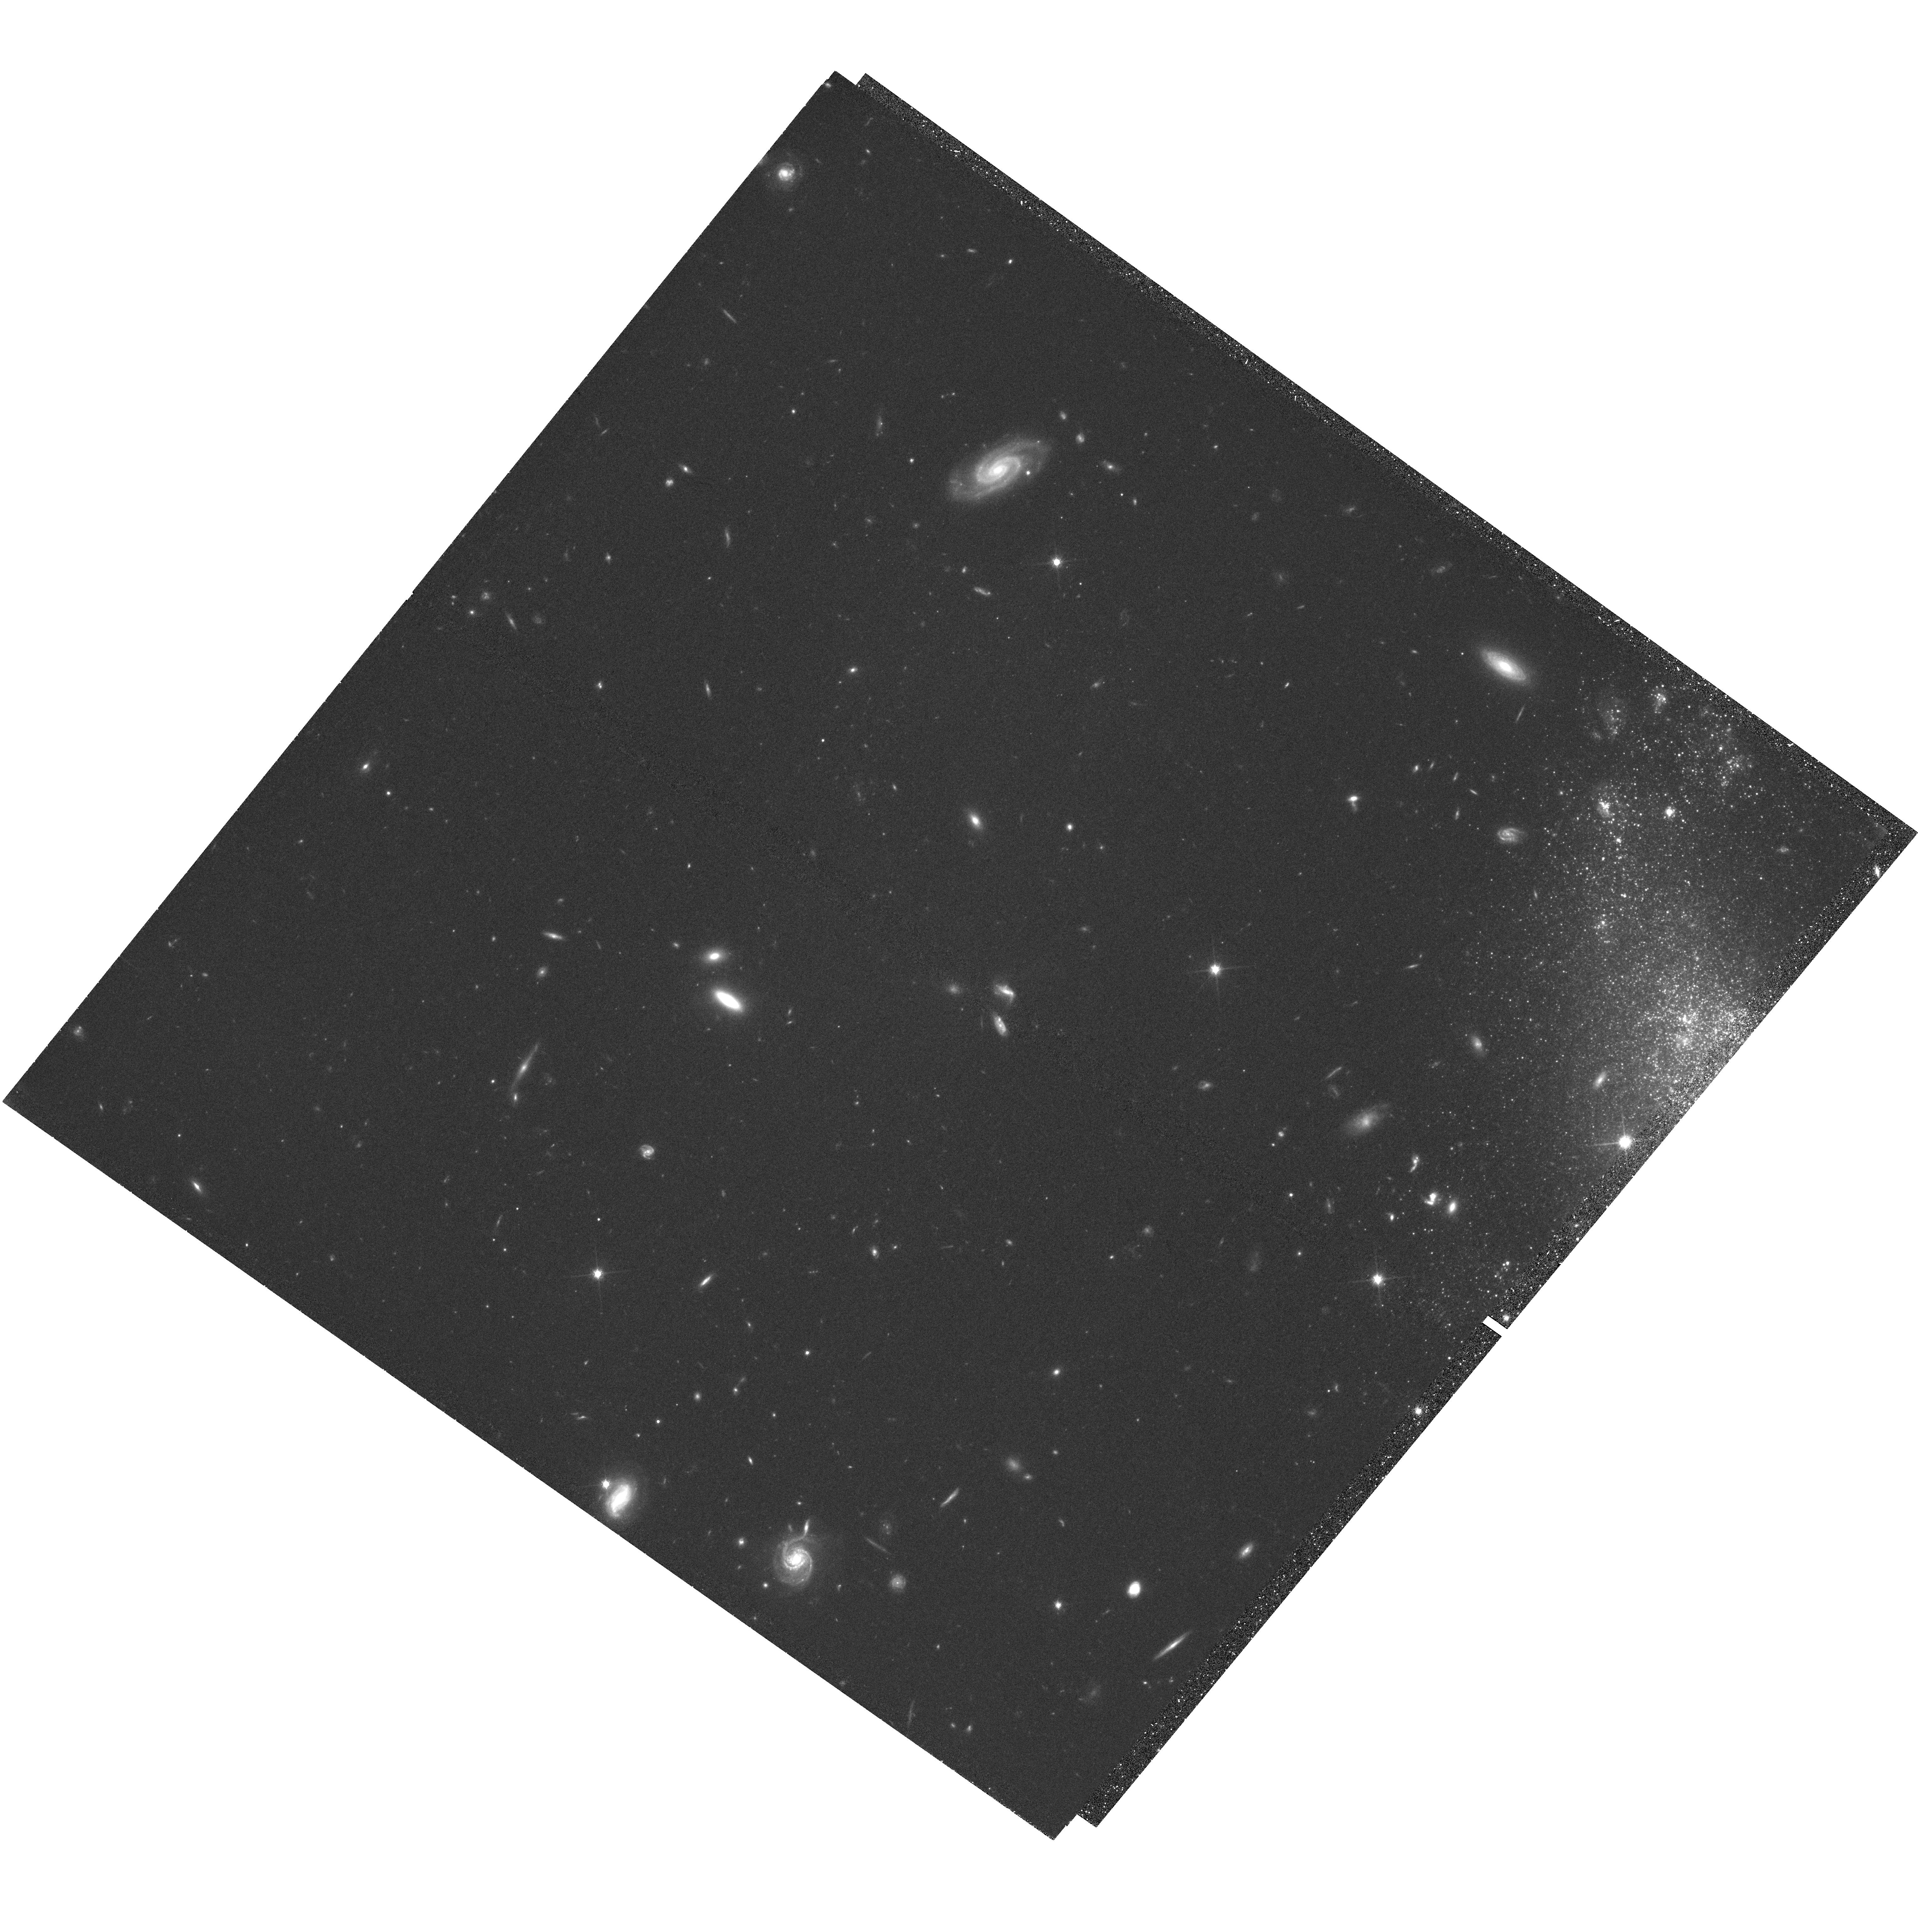
Target: UGC-5340
Instrument: WFC3/UVIS
Filter: F814W
Exposure: 2.2 h
Observation ID: hst_14716_02_wfc3_uvis_f814w_ida102

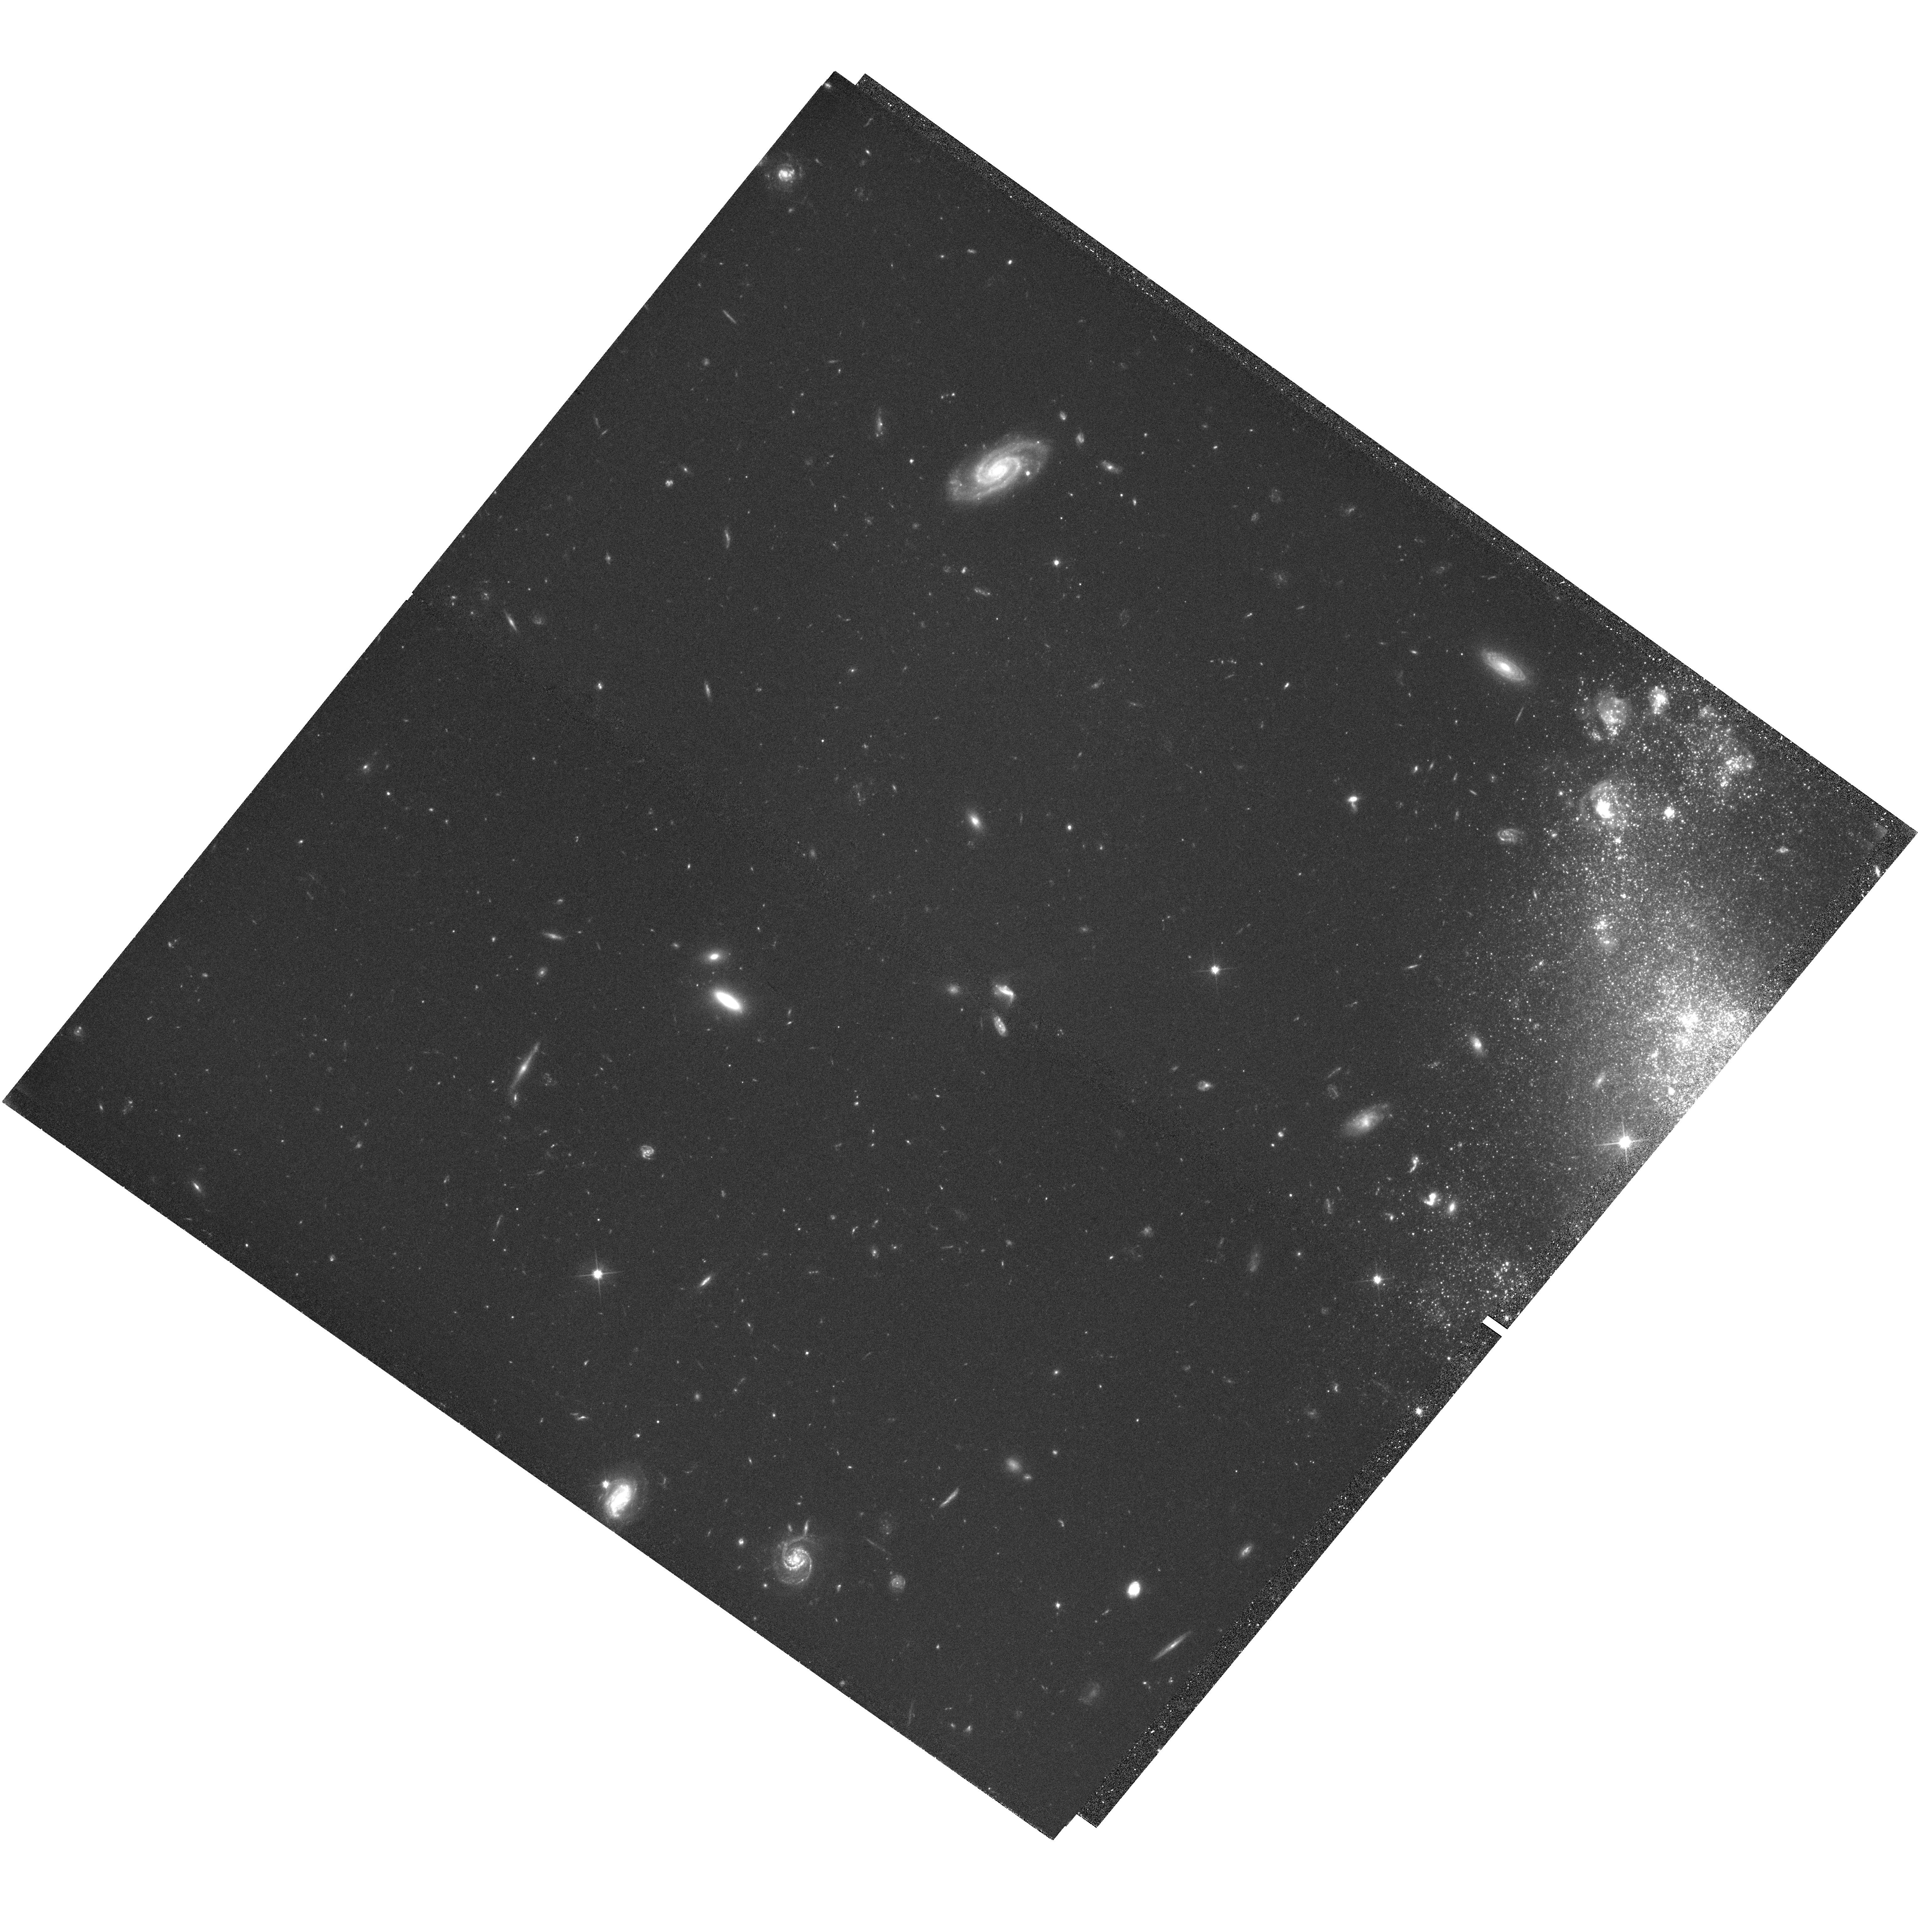
Target: UGC-5340
Instrument: WFC3/UVIS
Filter: F606W
Exposure: 2.2 h
Observation ID: hst_14716_01_wfc3_uvis_f606w_ida101

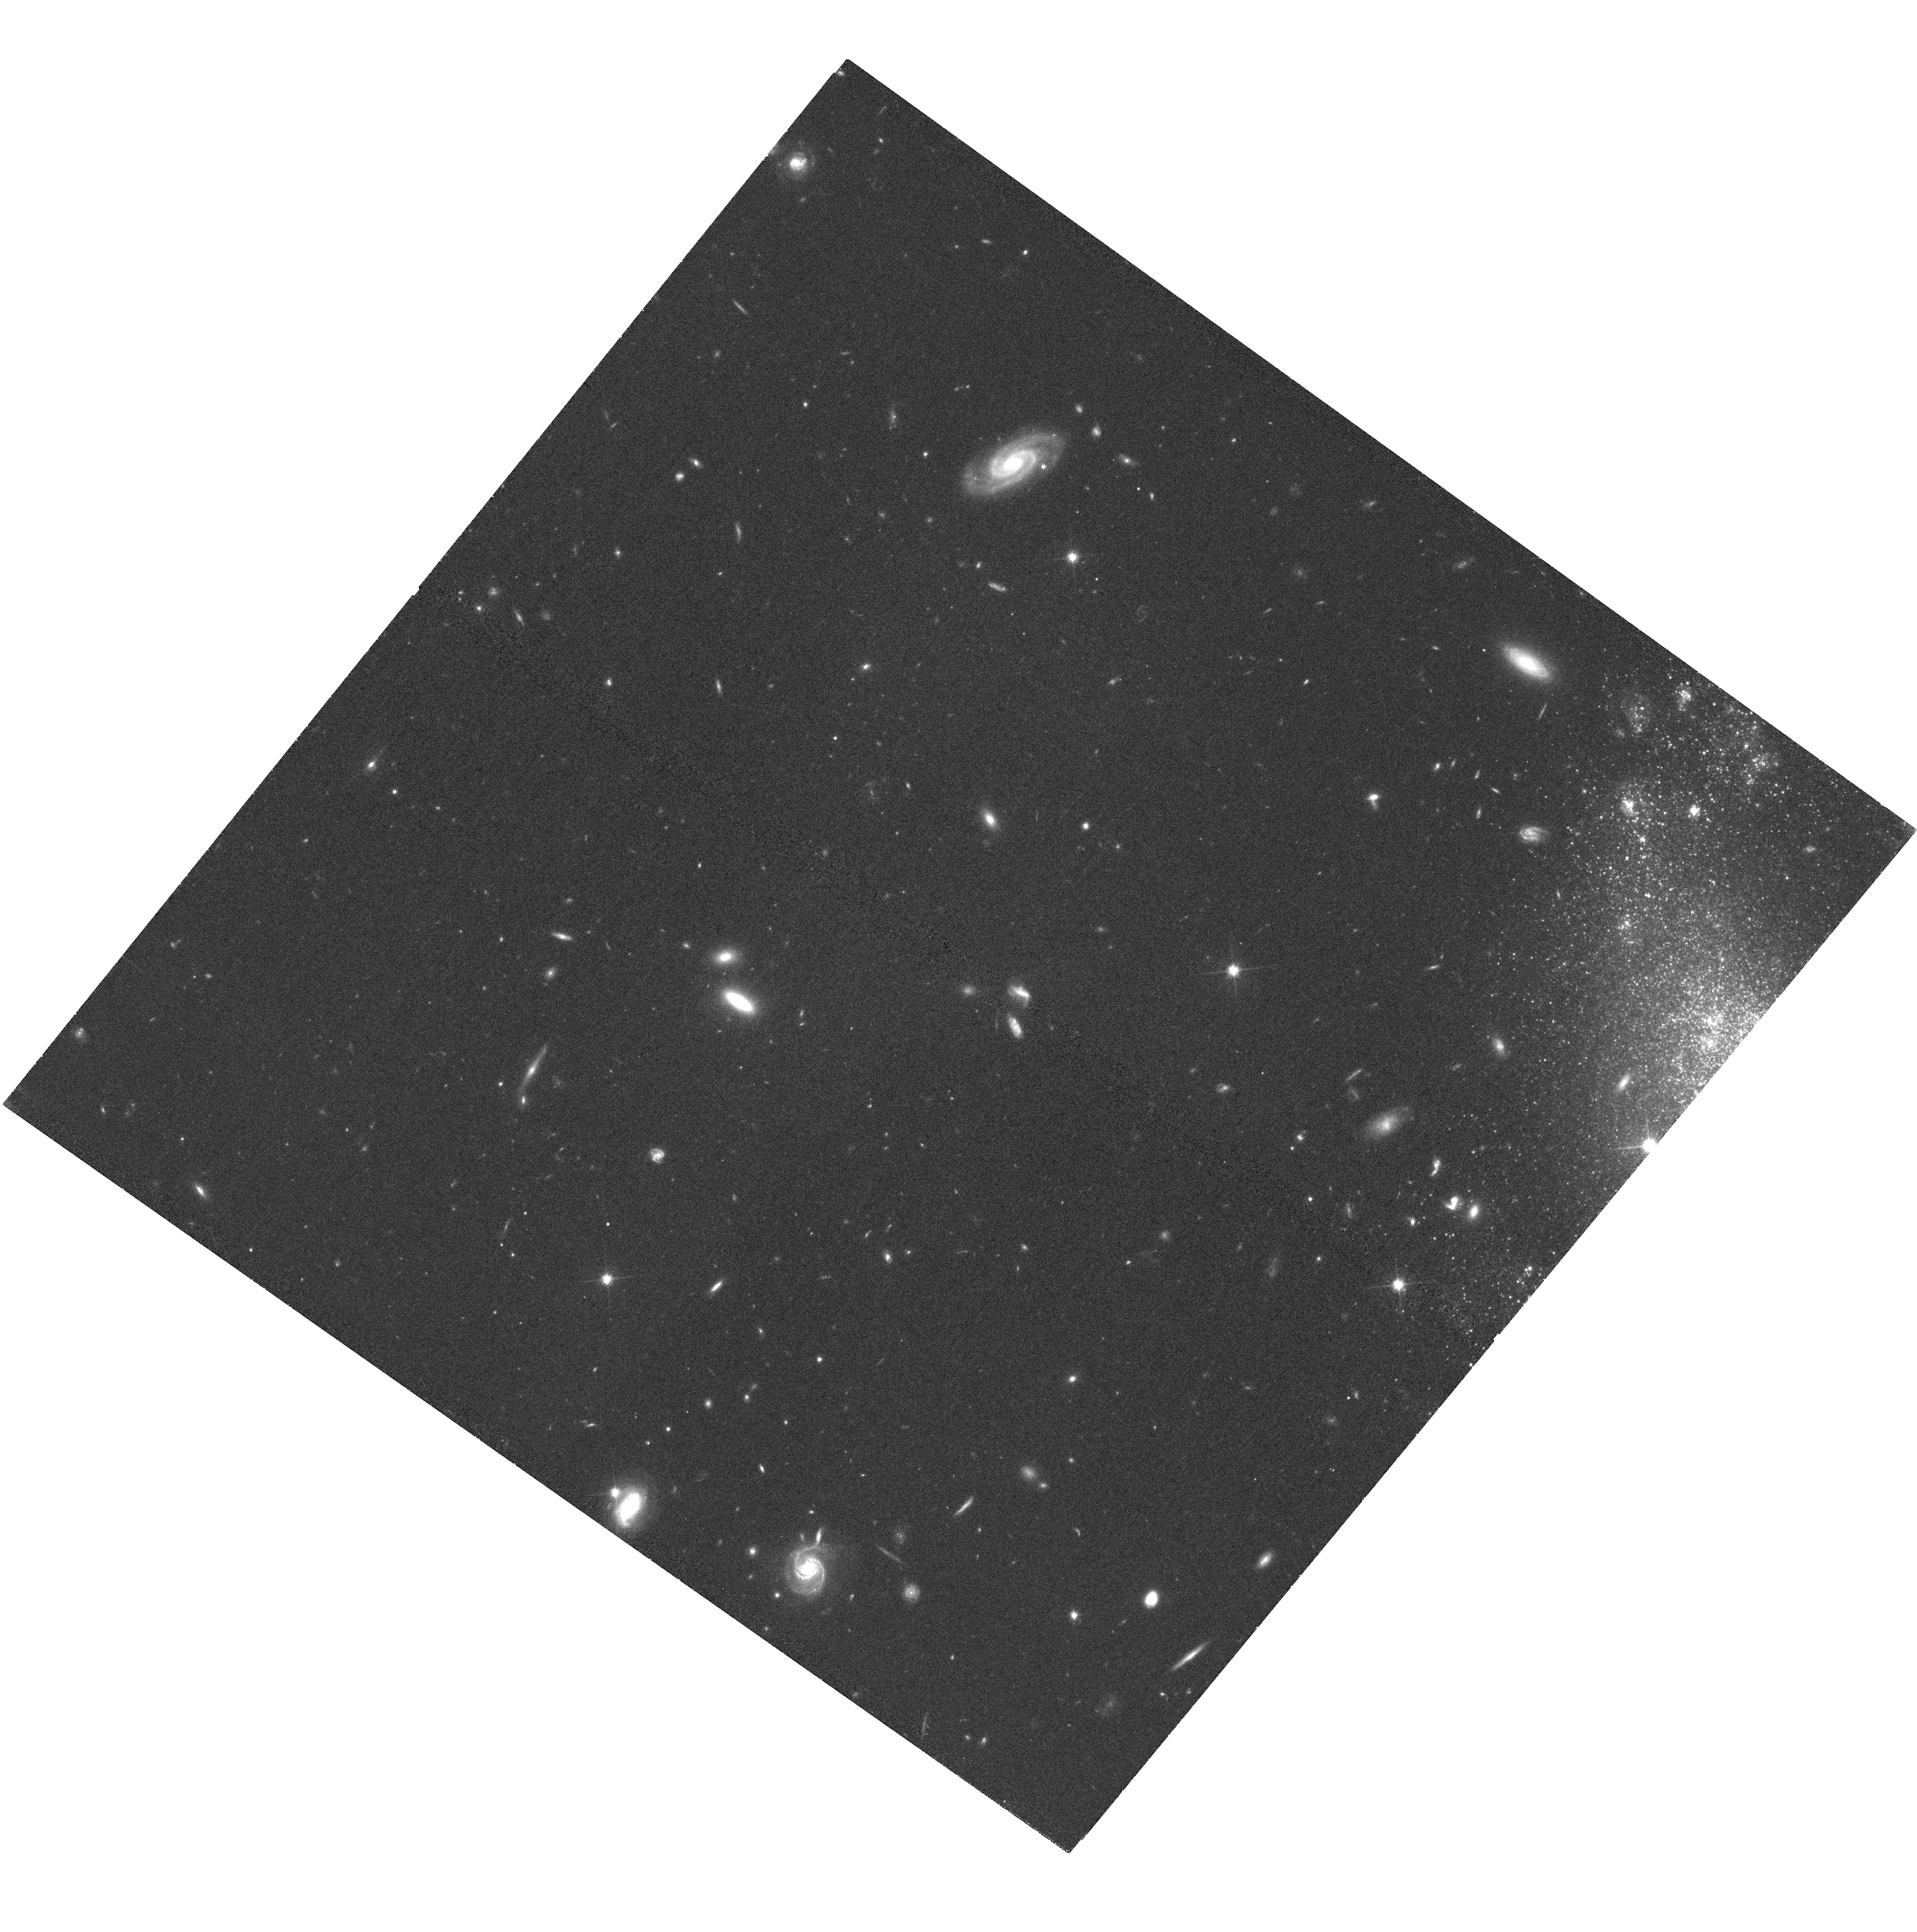
Target: UGC-5340
Instrument: WFC3/UVIS
Filter: F814W
Exposure: 1.4 h
Observation ID: hst_14716_04_wfc3_uvis_f814w_ida104

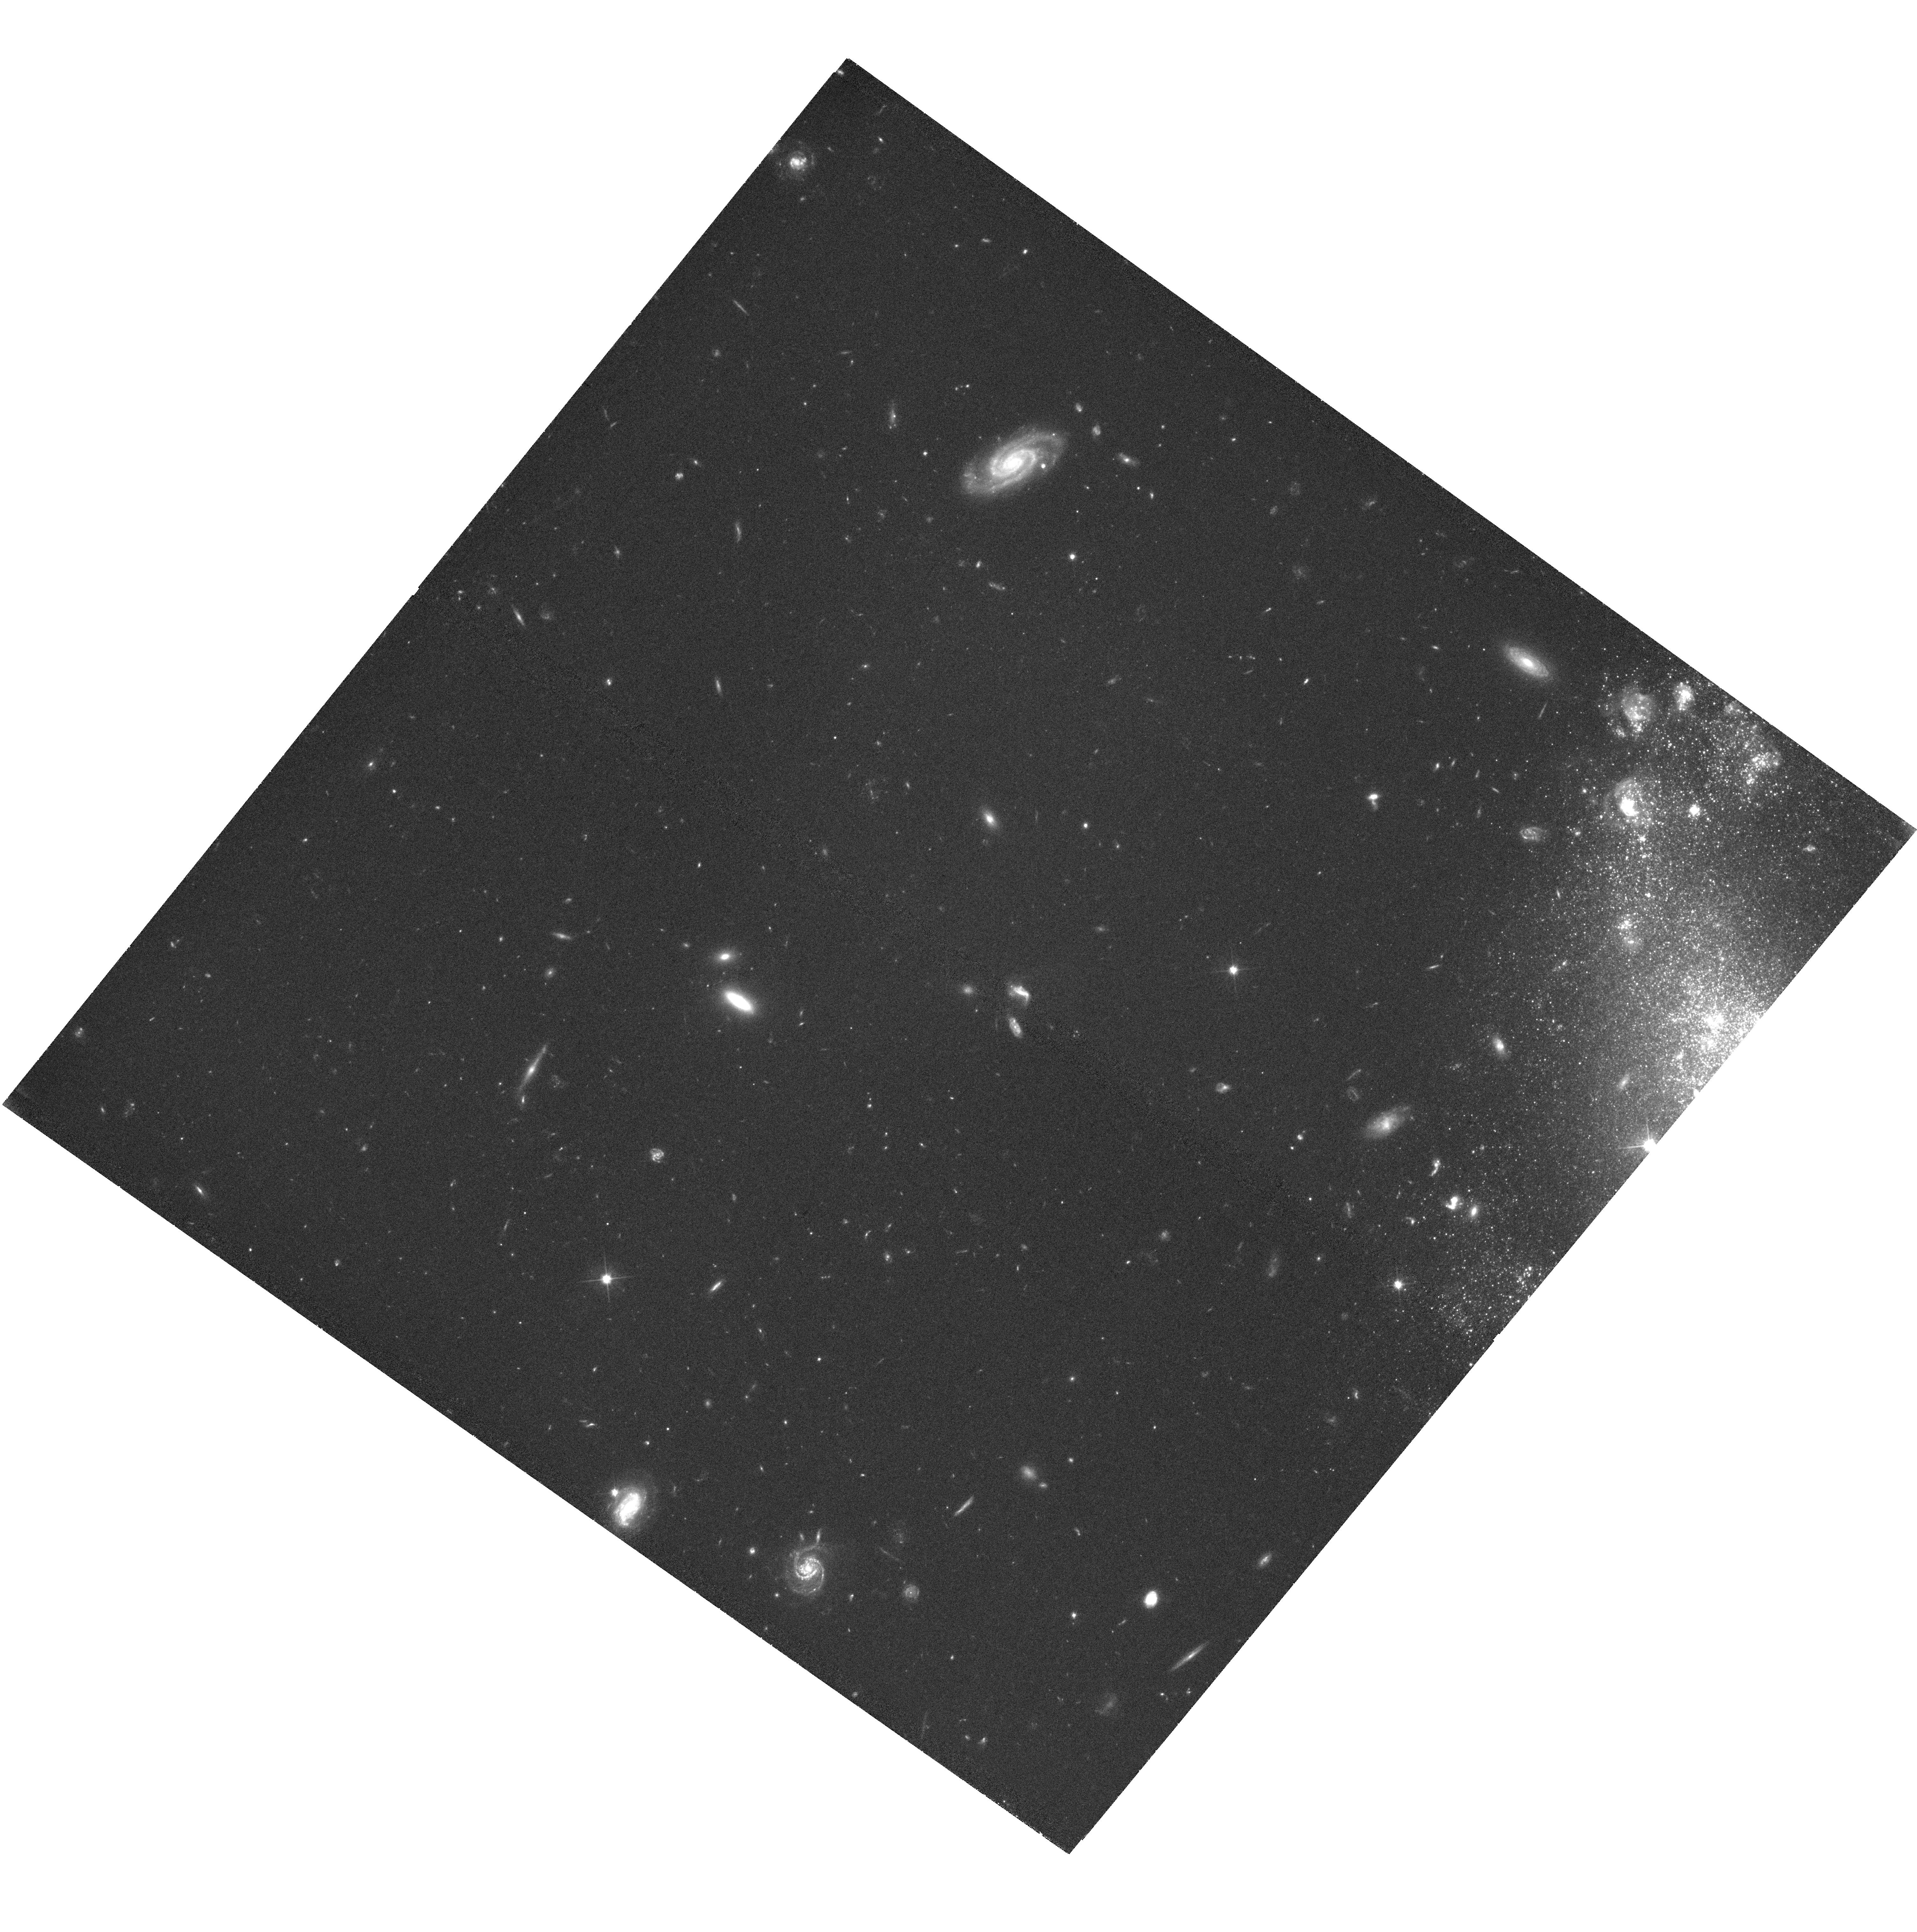
Target: UGC-5340
Instrument: WFC3/UVIS
Filter: F606W
Exposure: 1.4 h
Observation ID: hst_14716_03_wfc3_uvis_f606w_ida103

DDO 68: A flea with smaller fleas that on him prey (PI: Annibali, Francesca)

With the Large Binocular Cameras on the LBT, we have recently discovered a stellar stream apparently connected to DDO 68, one of the most metal-poor and isolated star-forming dwarf galaxies, with a stellar mass of only 10^8 solar masses. Here we propose HST/WFC3 follow-up imaging of the stream to accurately measure, map and characterize its individual stars, in order to: a) constrain its precise distance through the red giant branch tip, and confirm its physical association with DDO 68; and b) infer the evolution of its stellar population. At DDO 68' s distance of about 12 Mpc, only HST can resolve the stream into individual stars. We have previously obtained ACS imaging of DDO 68. Those data, which only capture a small portion of the stream, provide tentative evidence that it is indeed at the distance of the galaxy. We also used the previous ACS data to derive DDO 68' s star formation history, and combined the results with new N-body simulations which reproduce both DDO 68' s distorted morphology and the position of the stream. This analysis suggests that DDO 68 has cannibalized a ten times smaller companion. Our proposed observations will image the full extent of the stream, and are critical for not only understanding the true nature of this structure, but may also enable us to trace it further, beyond the extent apparent in the LBT data. DDO 68 will be the least massive dwarf galaxy with direct evidence for accretion of a satellite thus far if confirmed with the proposed observations. This study will be extremely important to test the self-similarity of the hierarchical galaxy formation process at all scales.